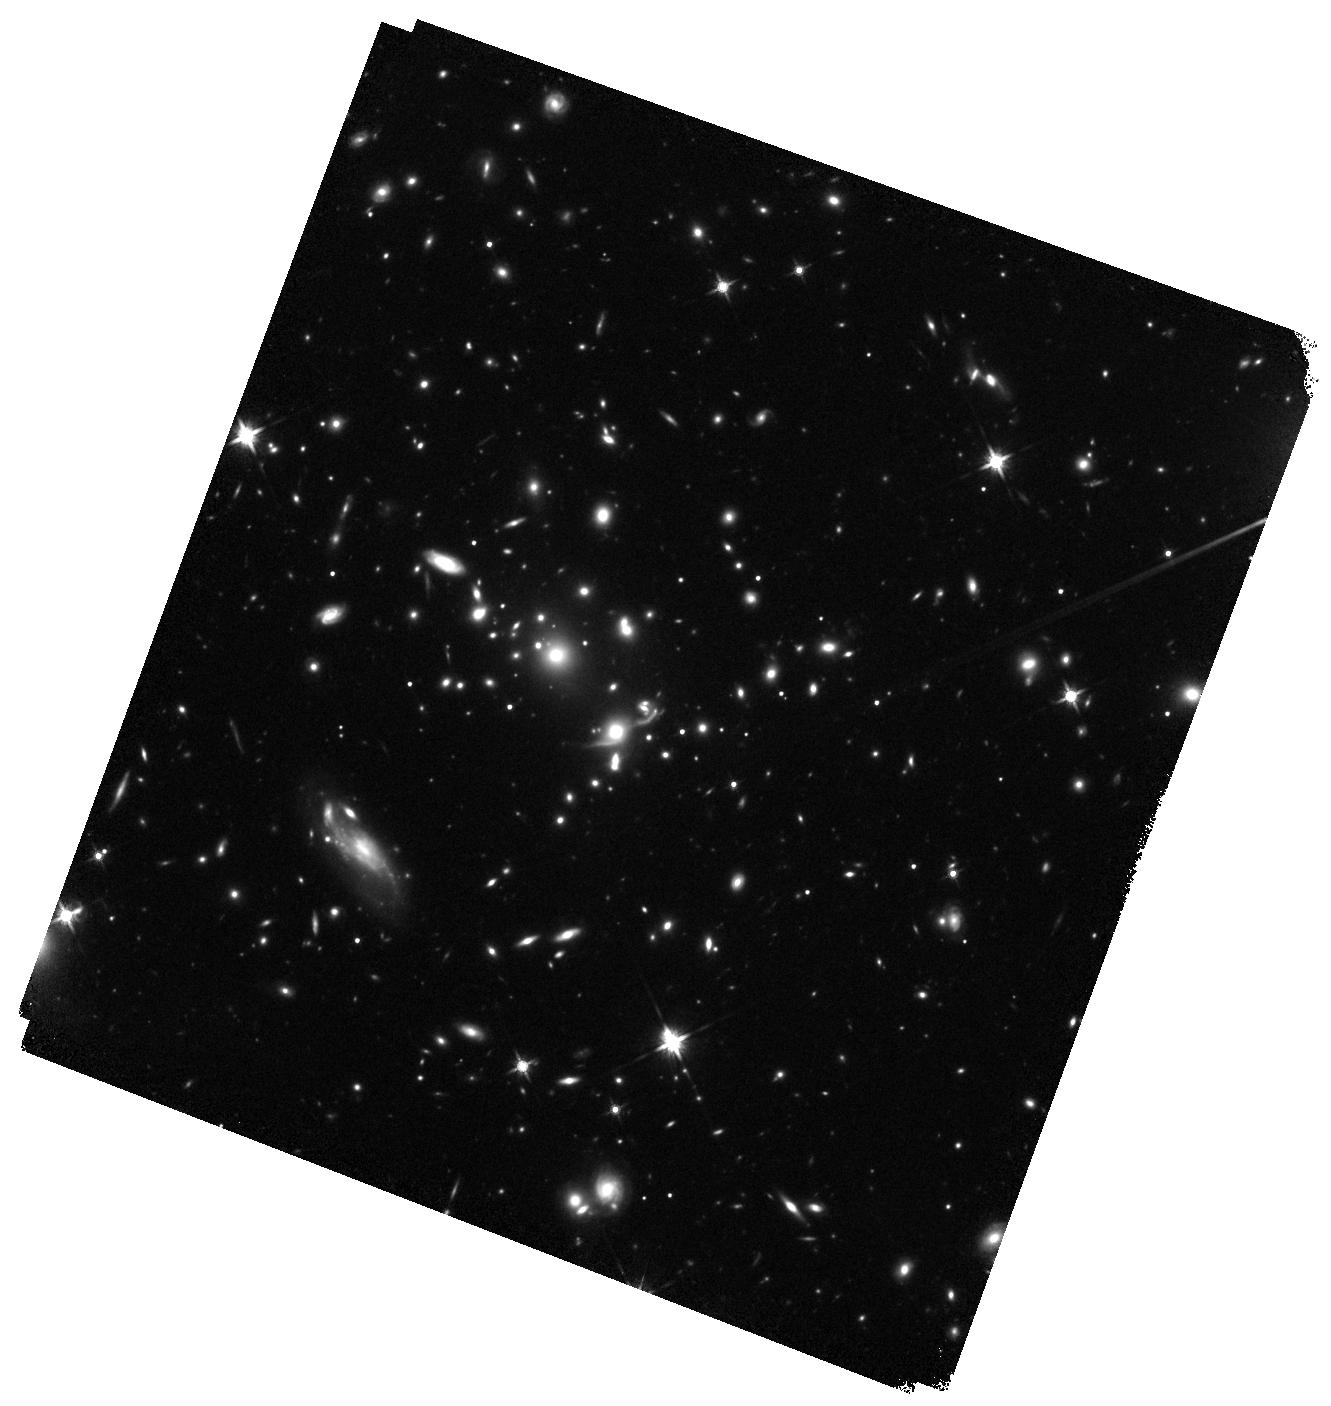
Target: EMACSJ1823.1+7822-E. Instrument: WFC3/IR. Filter: F140W. Exposure: 24 min. Observation ID: hst_15844_12_wfc3_ir_f140w_ie4q12

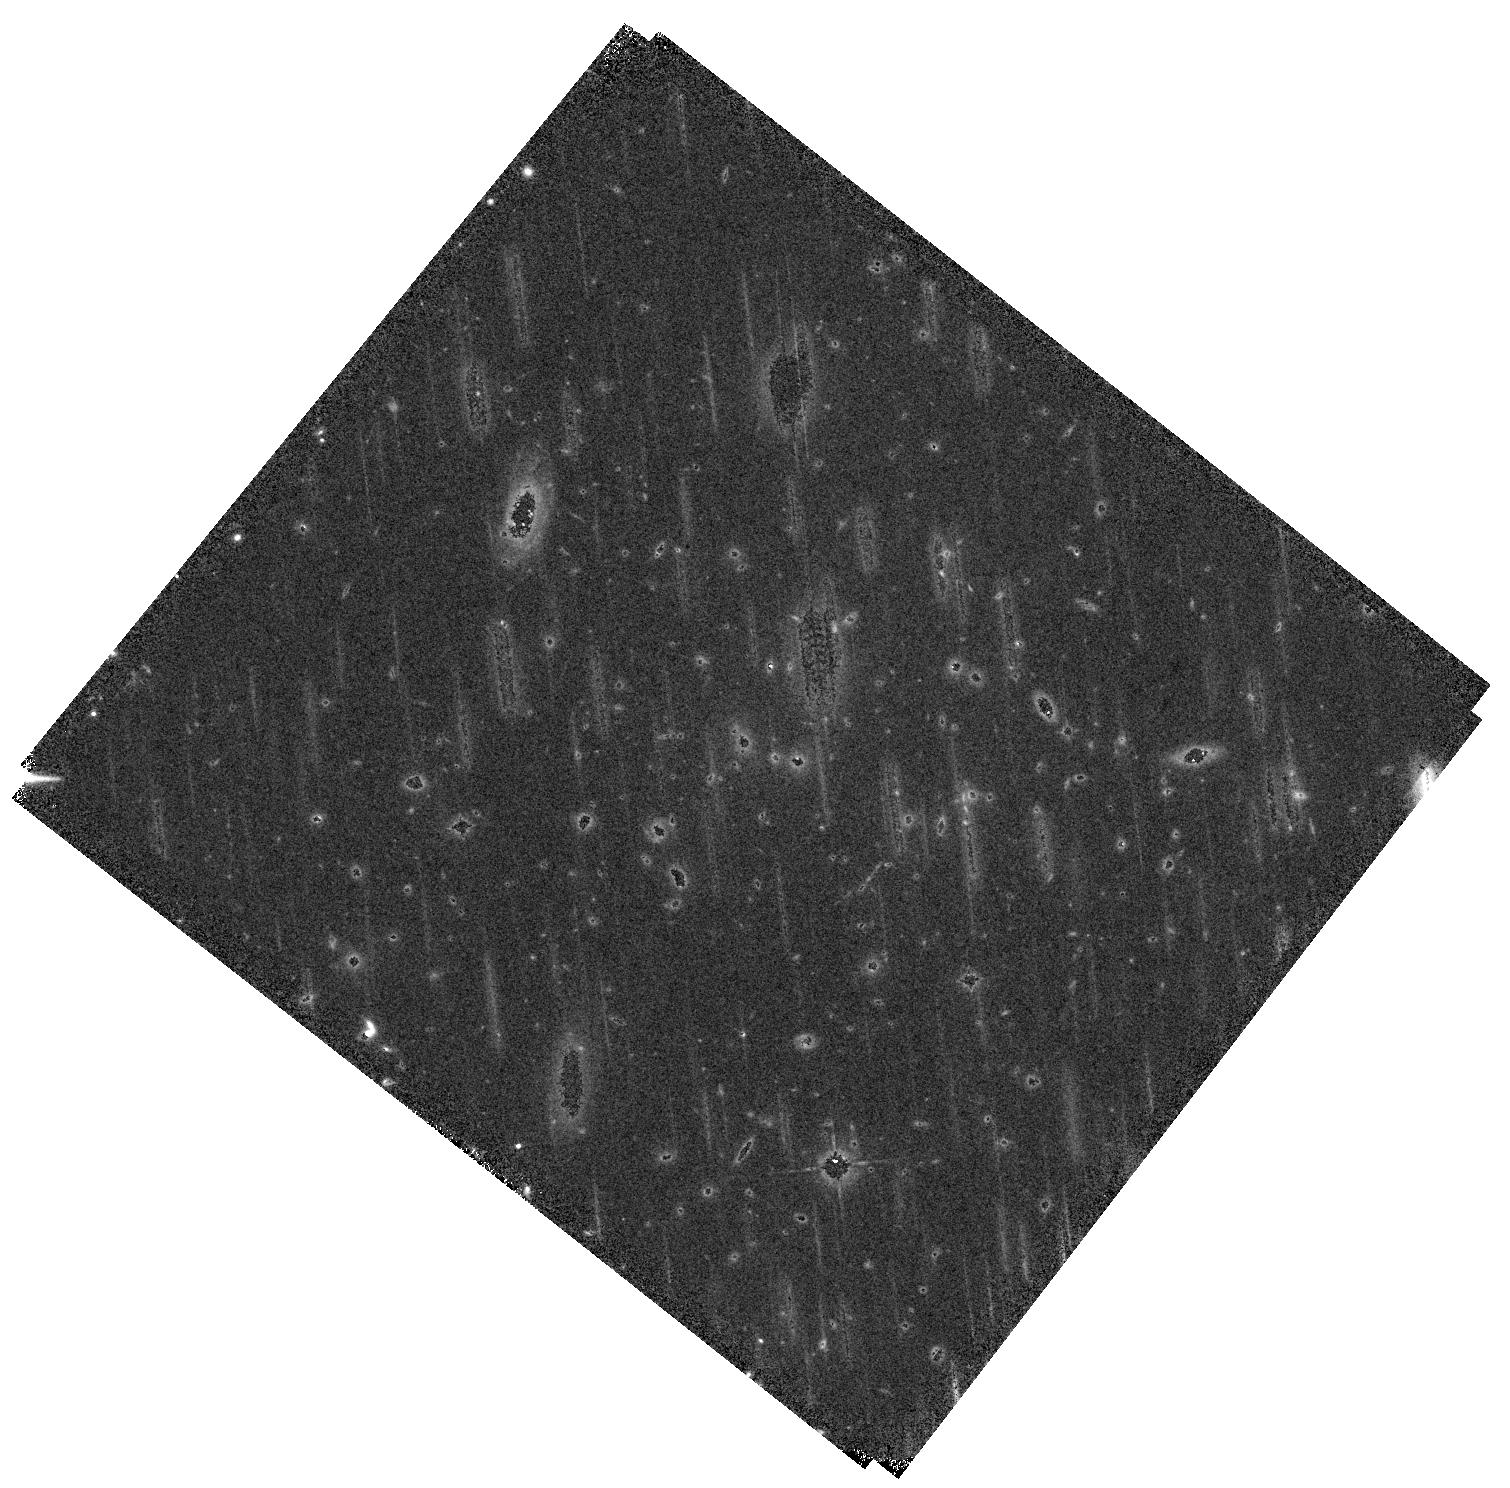
Target: EMACSJ0324.0+2421. Instrument: WFC3/IR. Filter: F105W. Exposure: 22 min. Observation ID: hst_15844_02_wfc3_ir_f105w_ie4q02

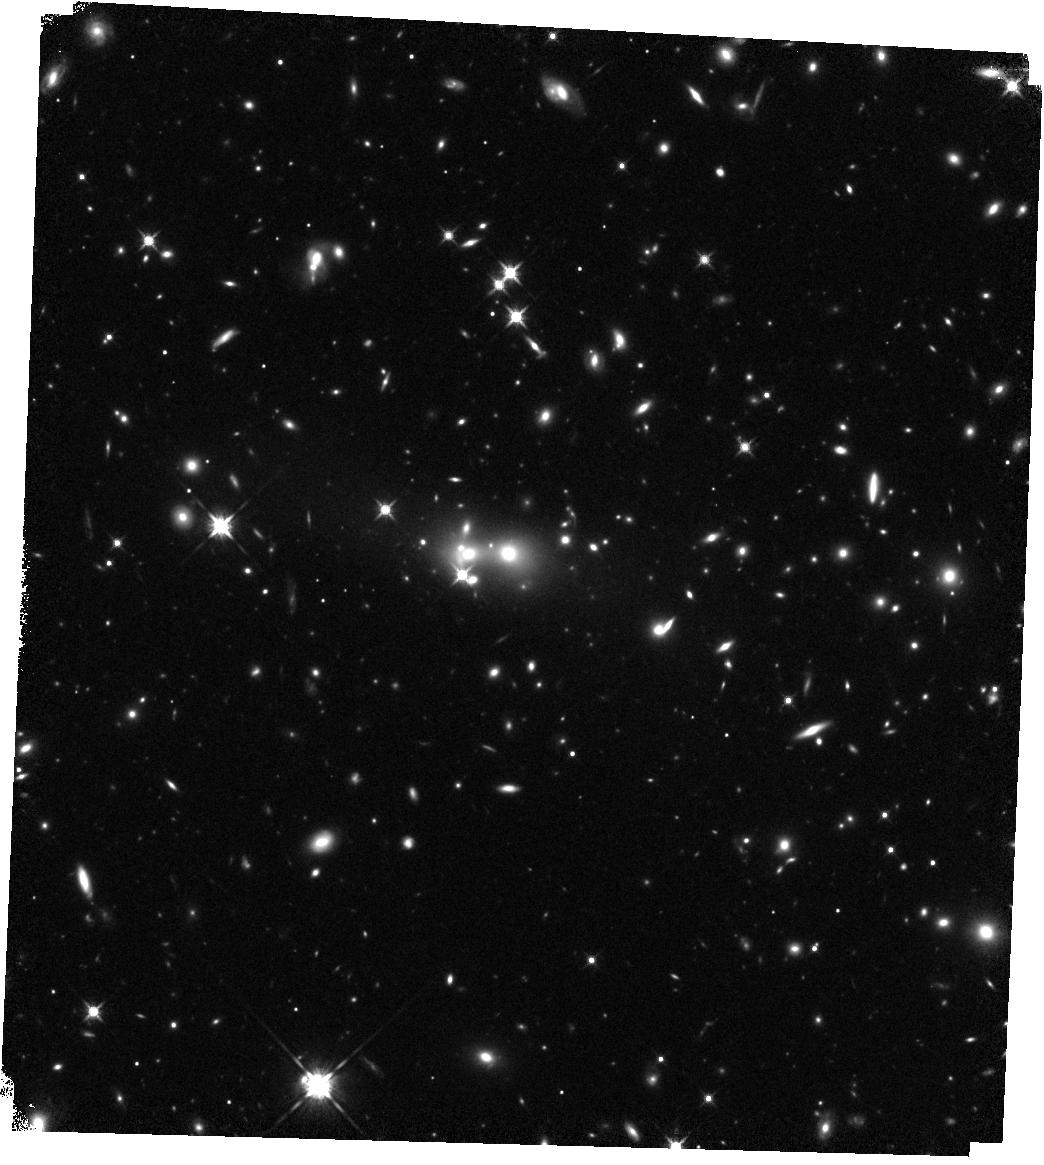
Target: EMACSJ1756.8+4008-E. Instrument: WFC3/IR. Filter: F125W. Exposure: 22 min. Observation ID: hst_15844_09_wfc3_ir_f125w_ie4q09

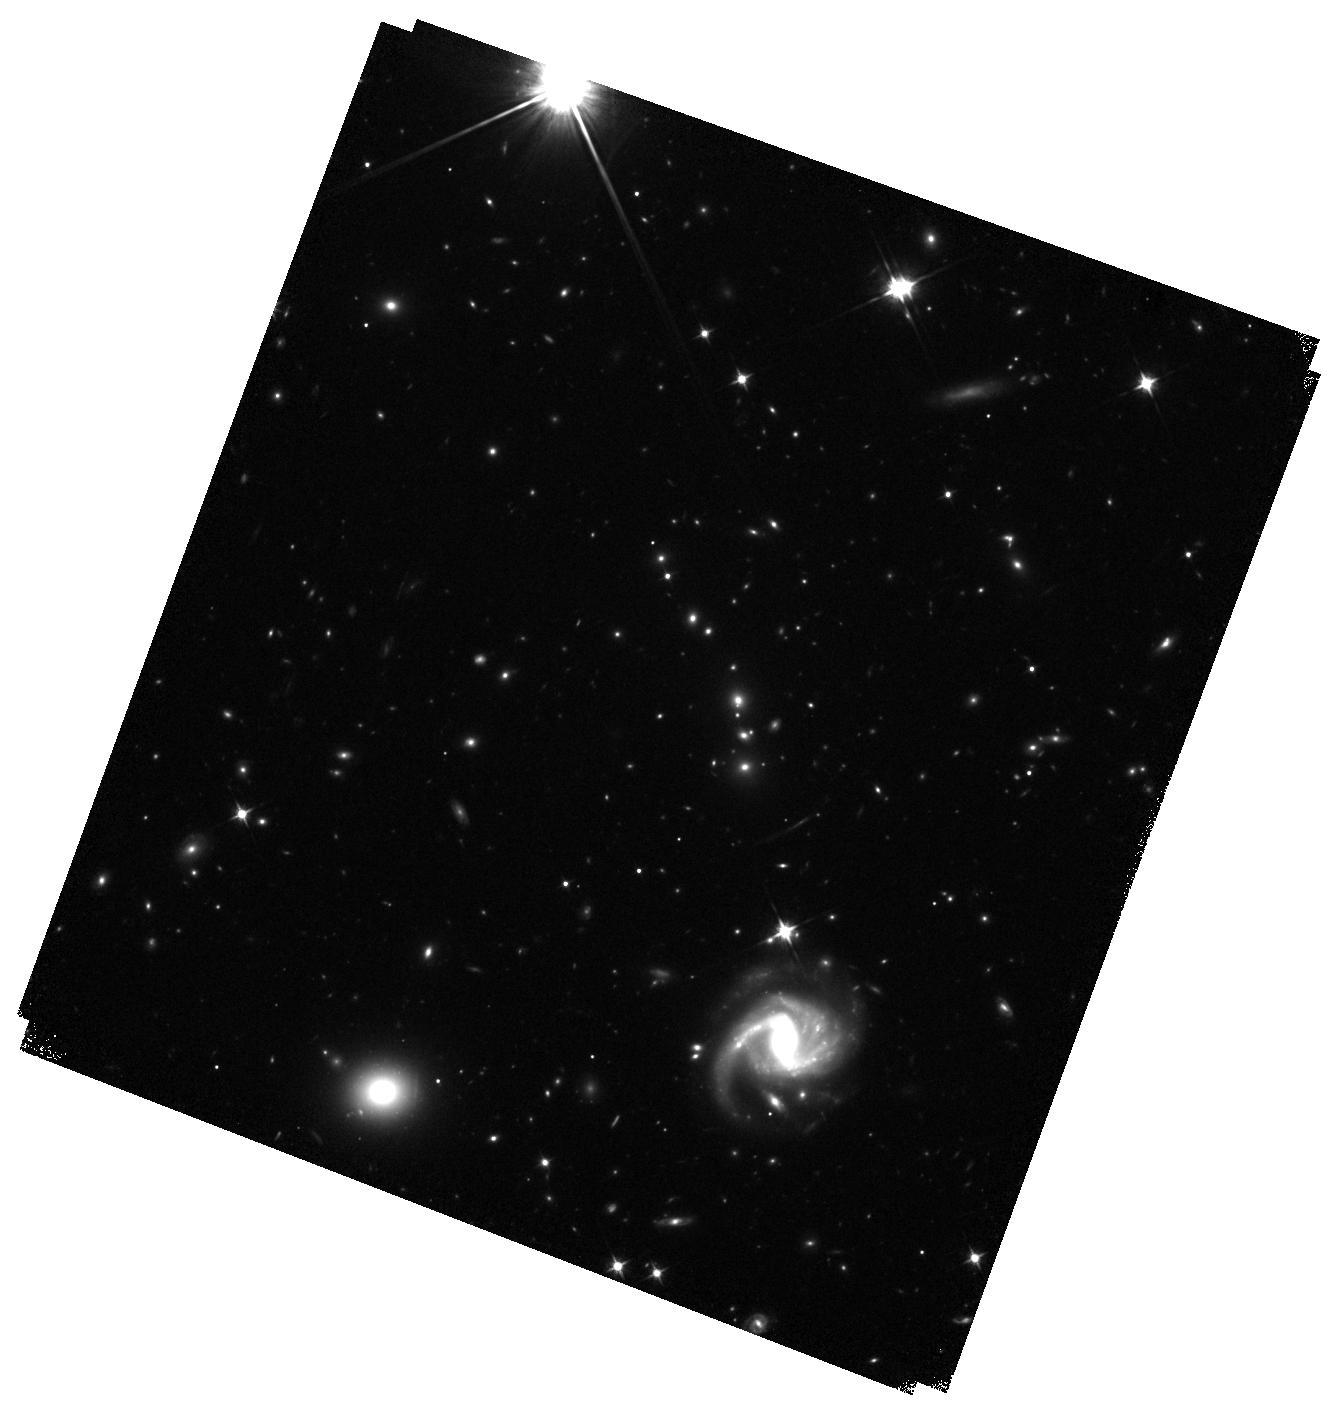
Target: EMACSJ1823.1+7822-W. Instrument: WFC3/IR. Filter: F105W. Exposure: 24 min. Observation ID: hst_15844_13_wfc3_ir_f105w_ie4q13

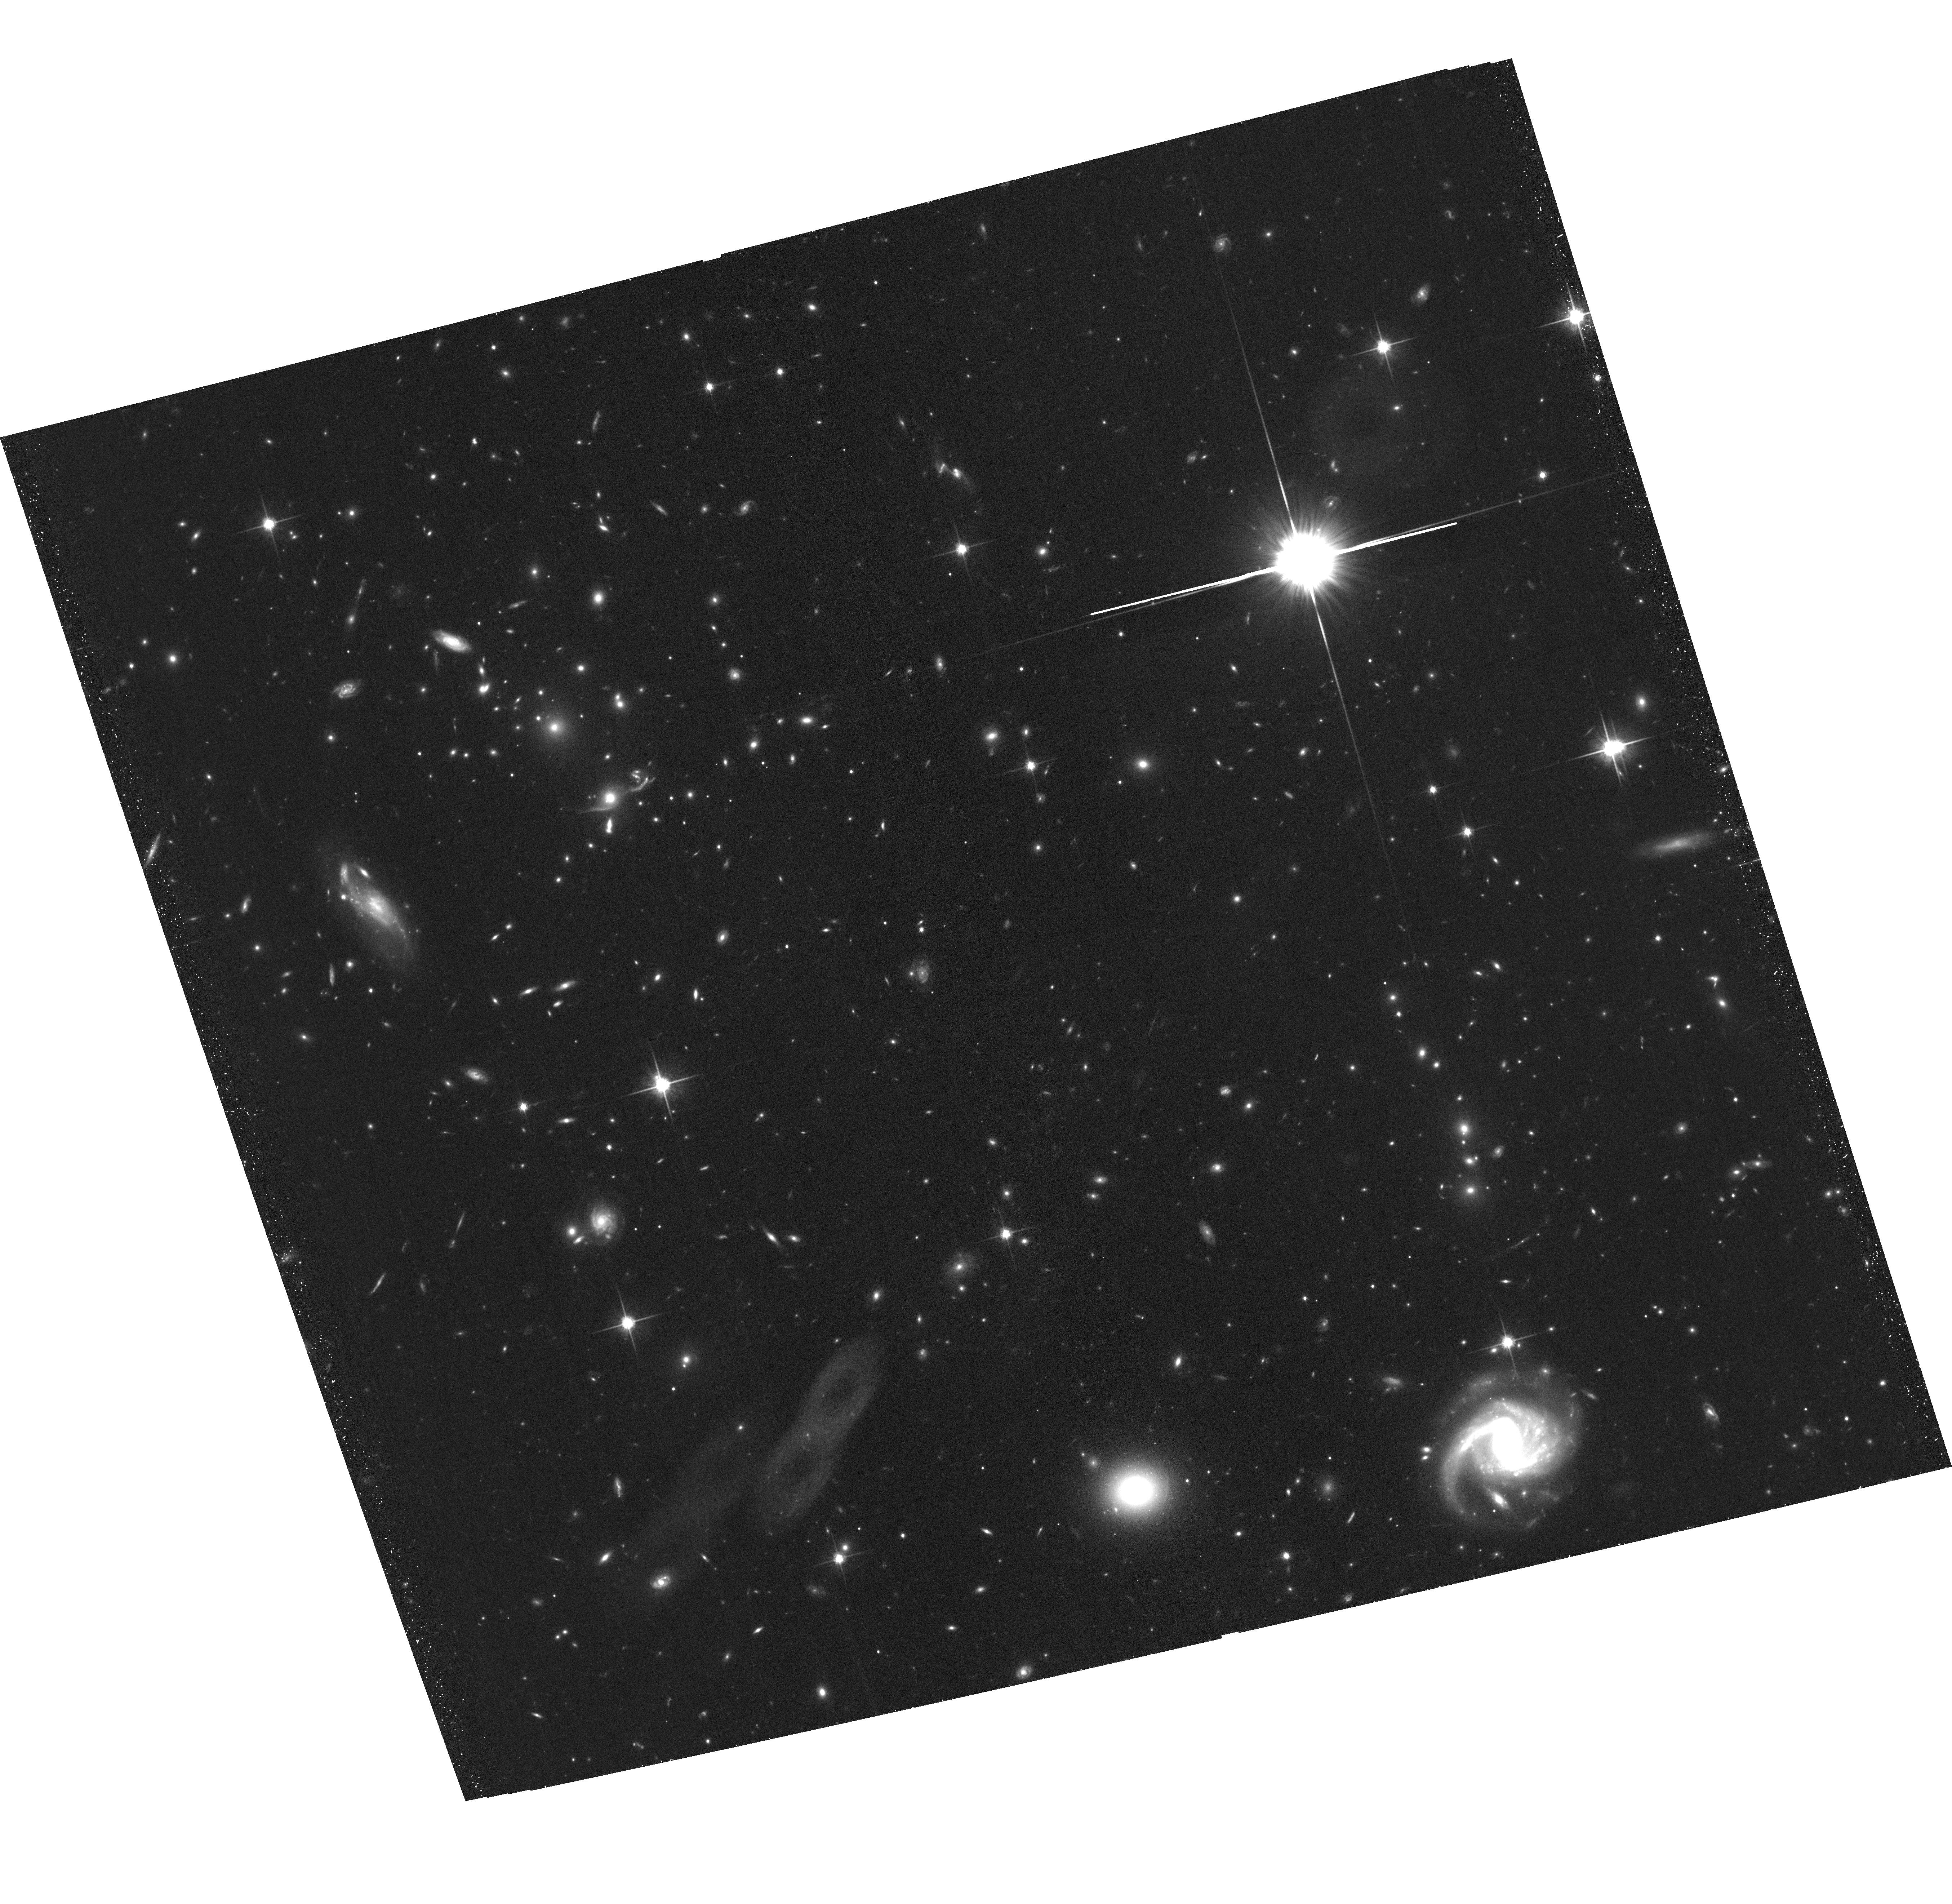
Target: EMACSJ1823.1+7822. Instrument: ACS/WFC. Filter: F814W. Exposure: 42 min. Observation ID: hst_15844_11_acs_wfc_f814w_je4q11

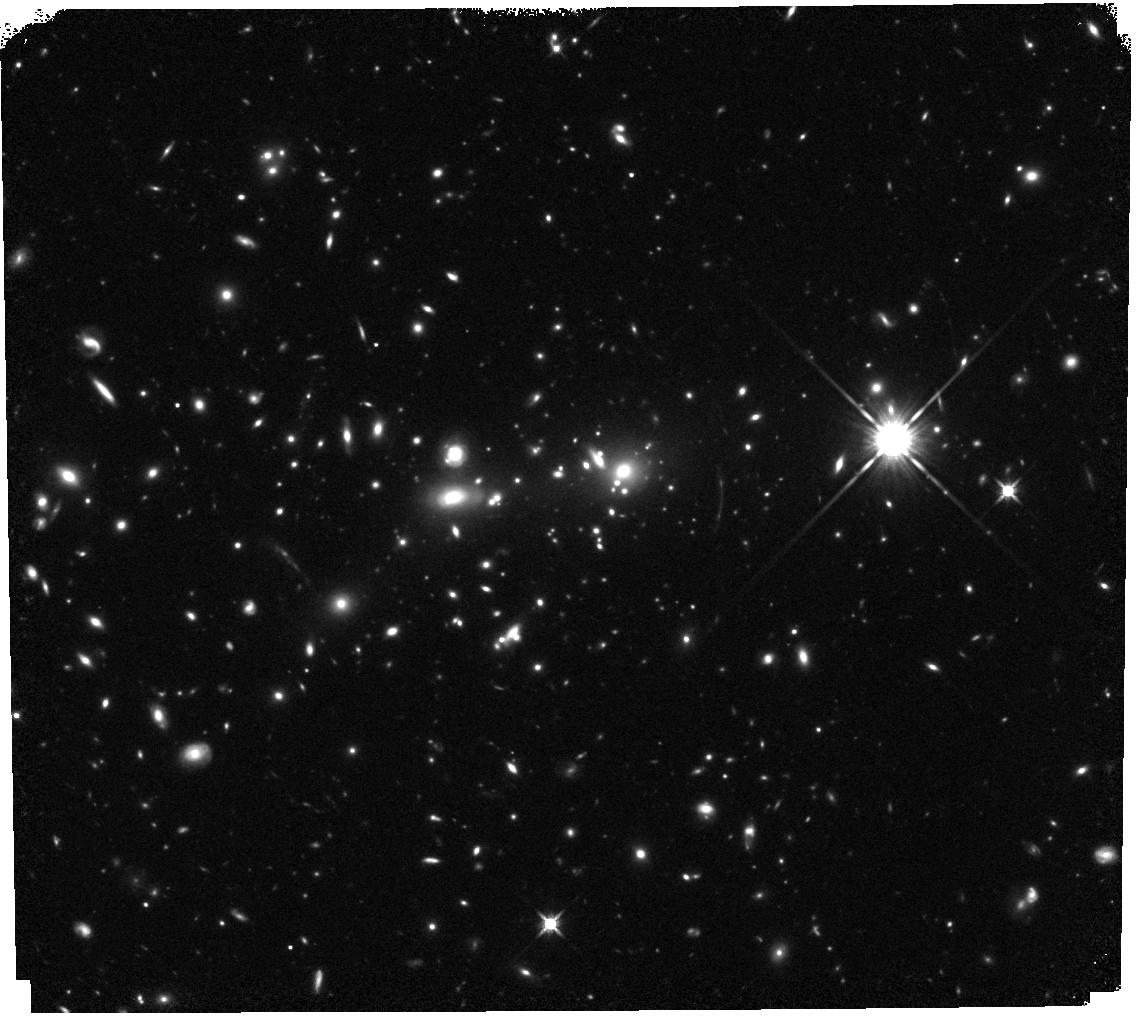
Target: EMACSJ1353.7+4329. Instrument: WFC3/IR. Filter: F140W. Exposure: 22 min. Observation ID: hst_15844_04_wfc3_ir_f140w_ie4q04

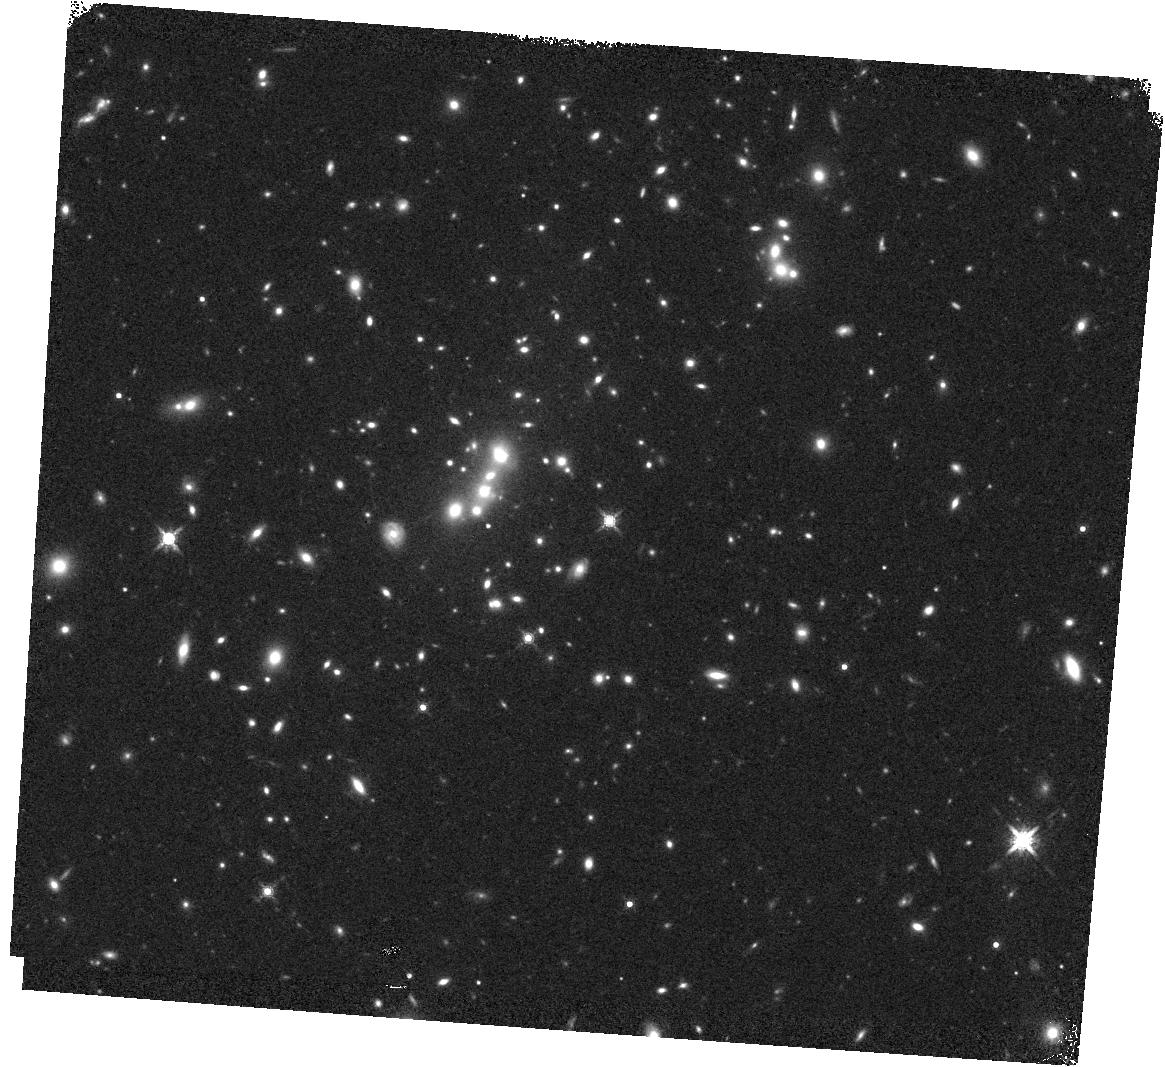
Target: EMACSJ1527.6+2044-COPY. Instrument: WFC3/IR. Filter: F160W. Exposure: 10 min. Observation ID: hst_15844_06_wfc3_ir_f160w_ie4q06

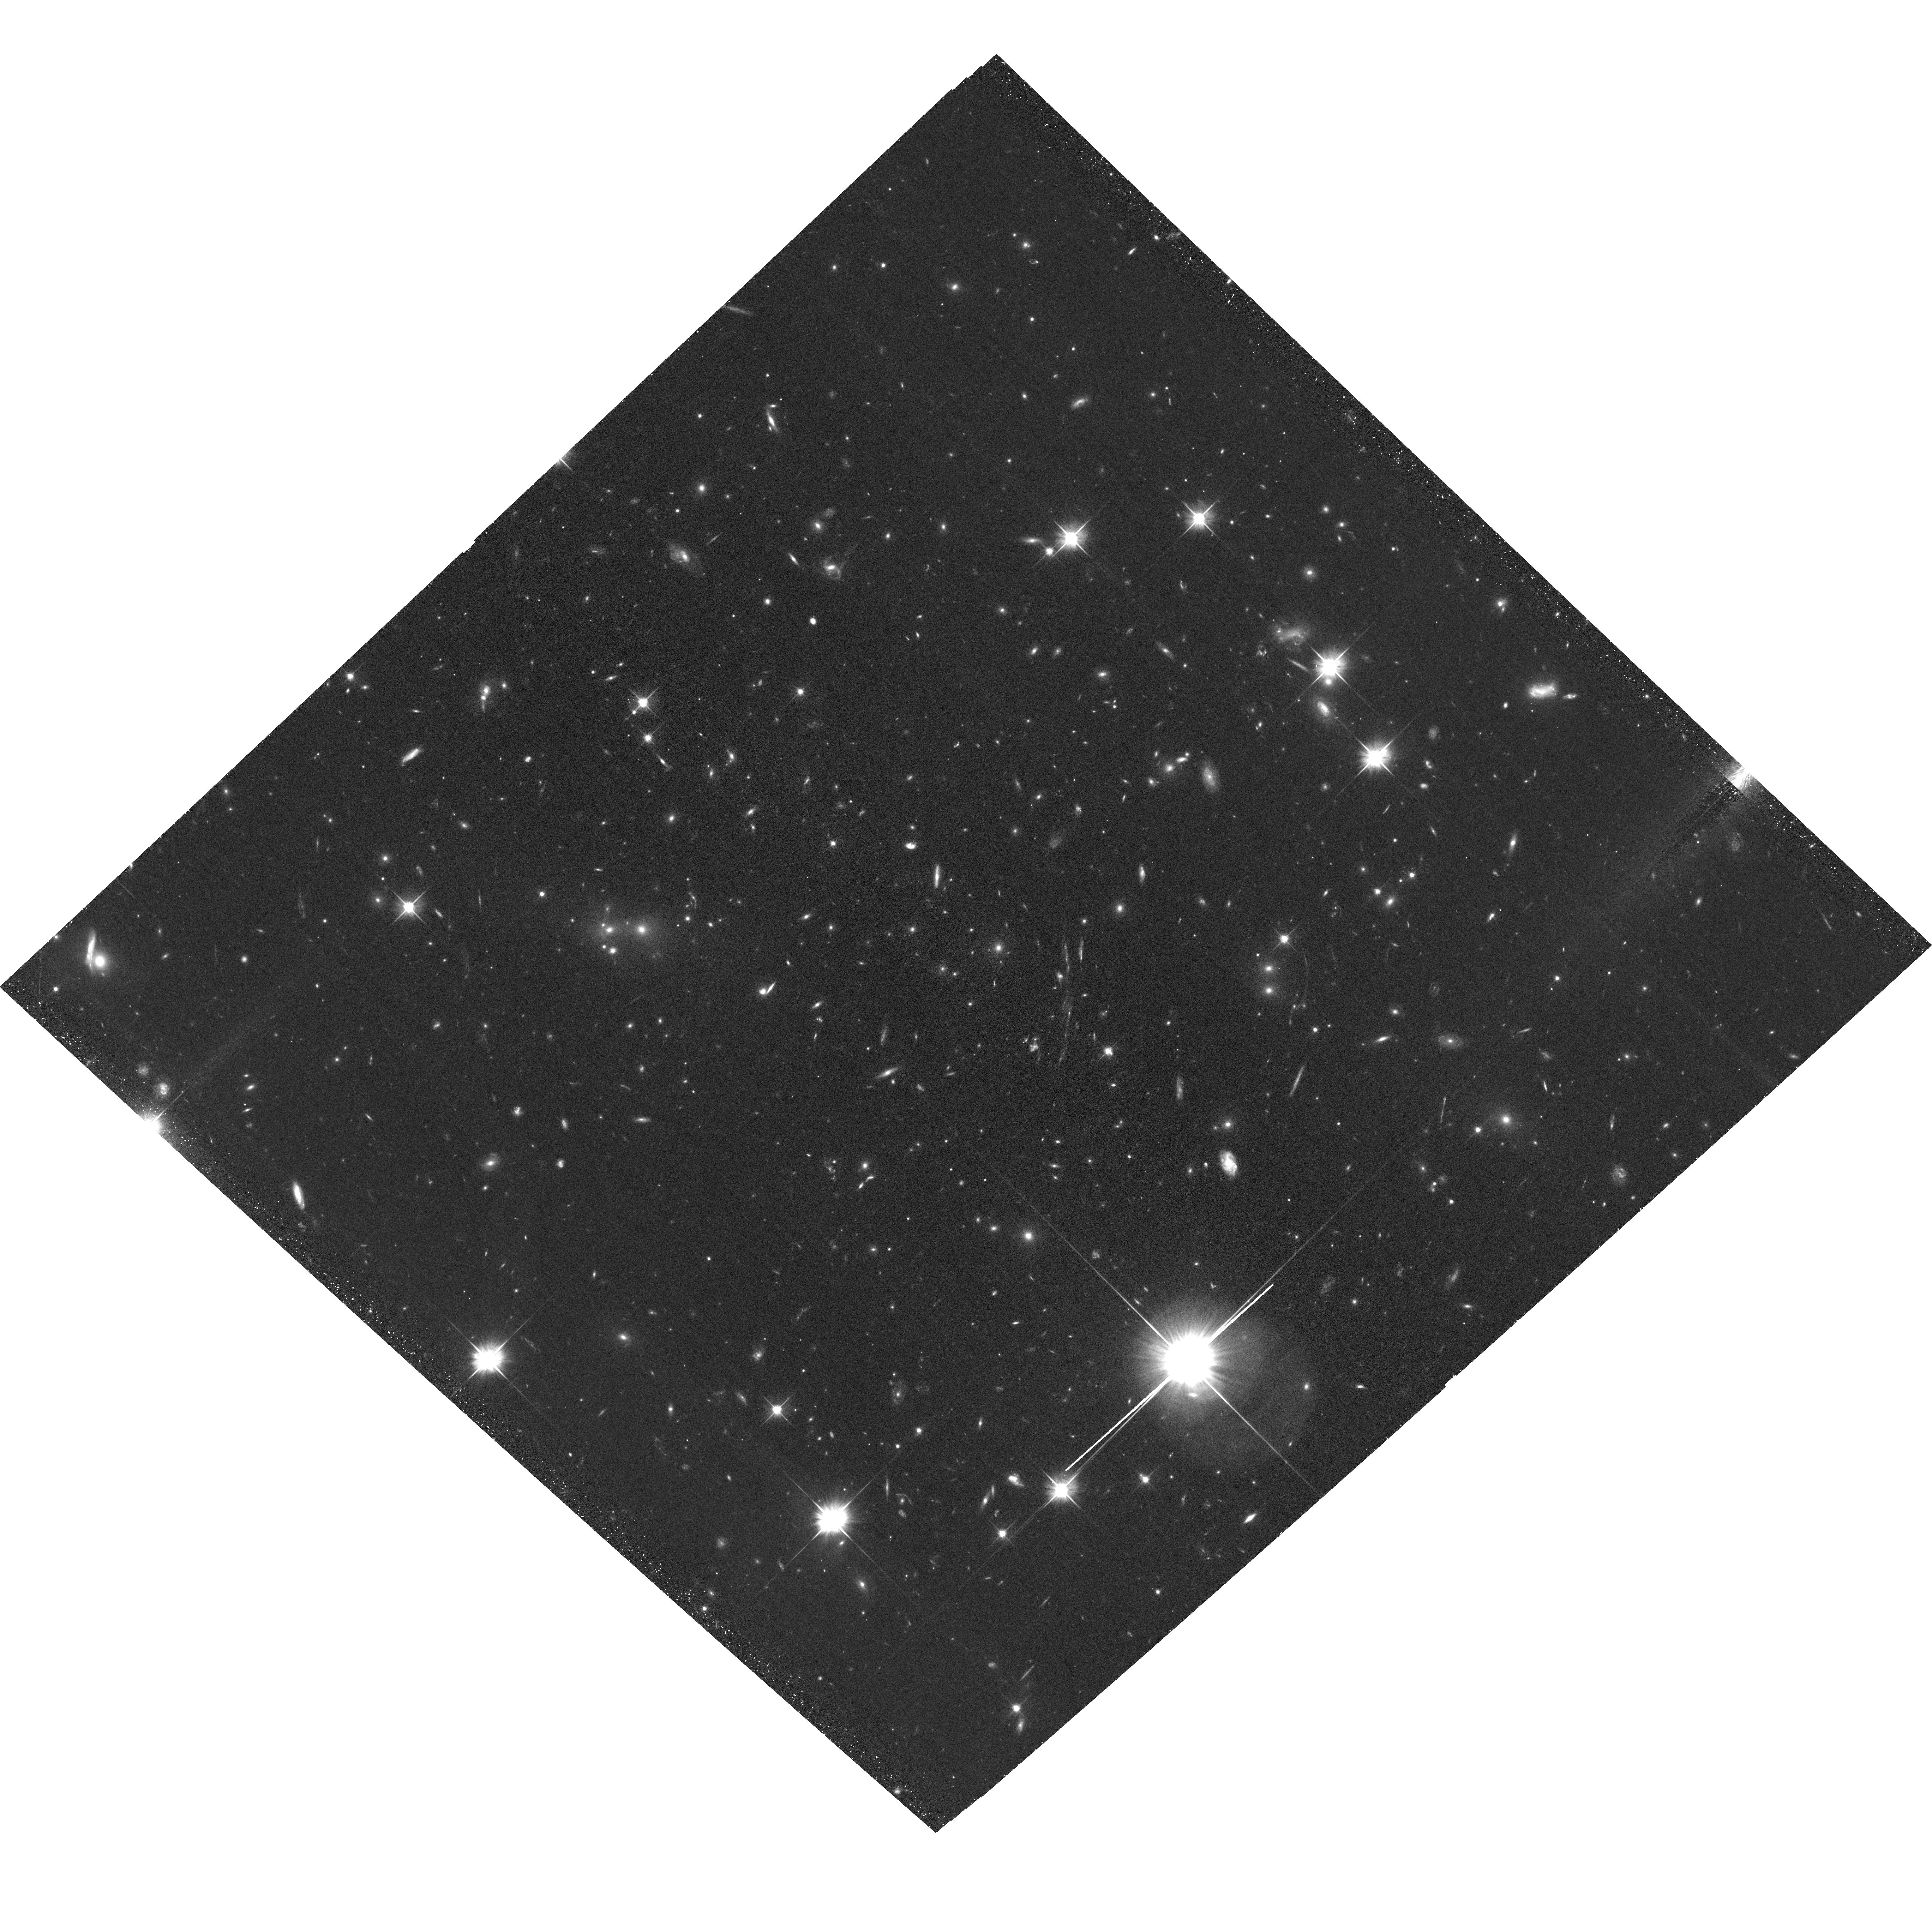
Target: EMACSJ1756.8+4008. Instrument: ACS/WFC. Filter: F606W. Exposure: 37 min. Observation ID: hst_15844_08_acs_wfc_f606w_je4q08

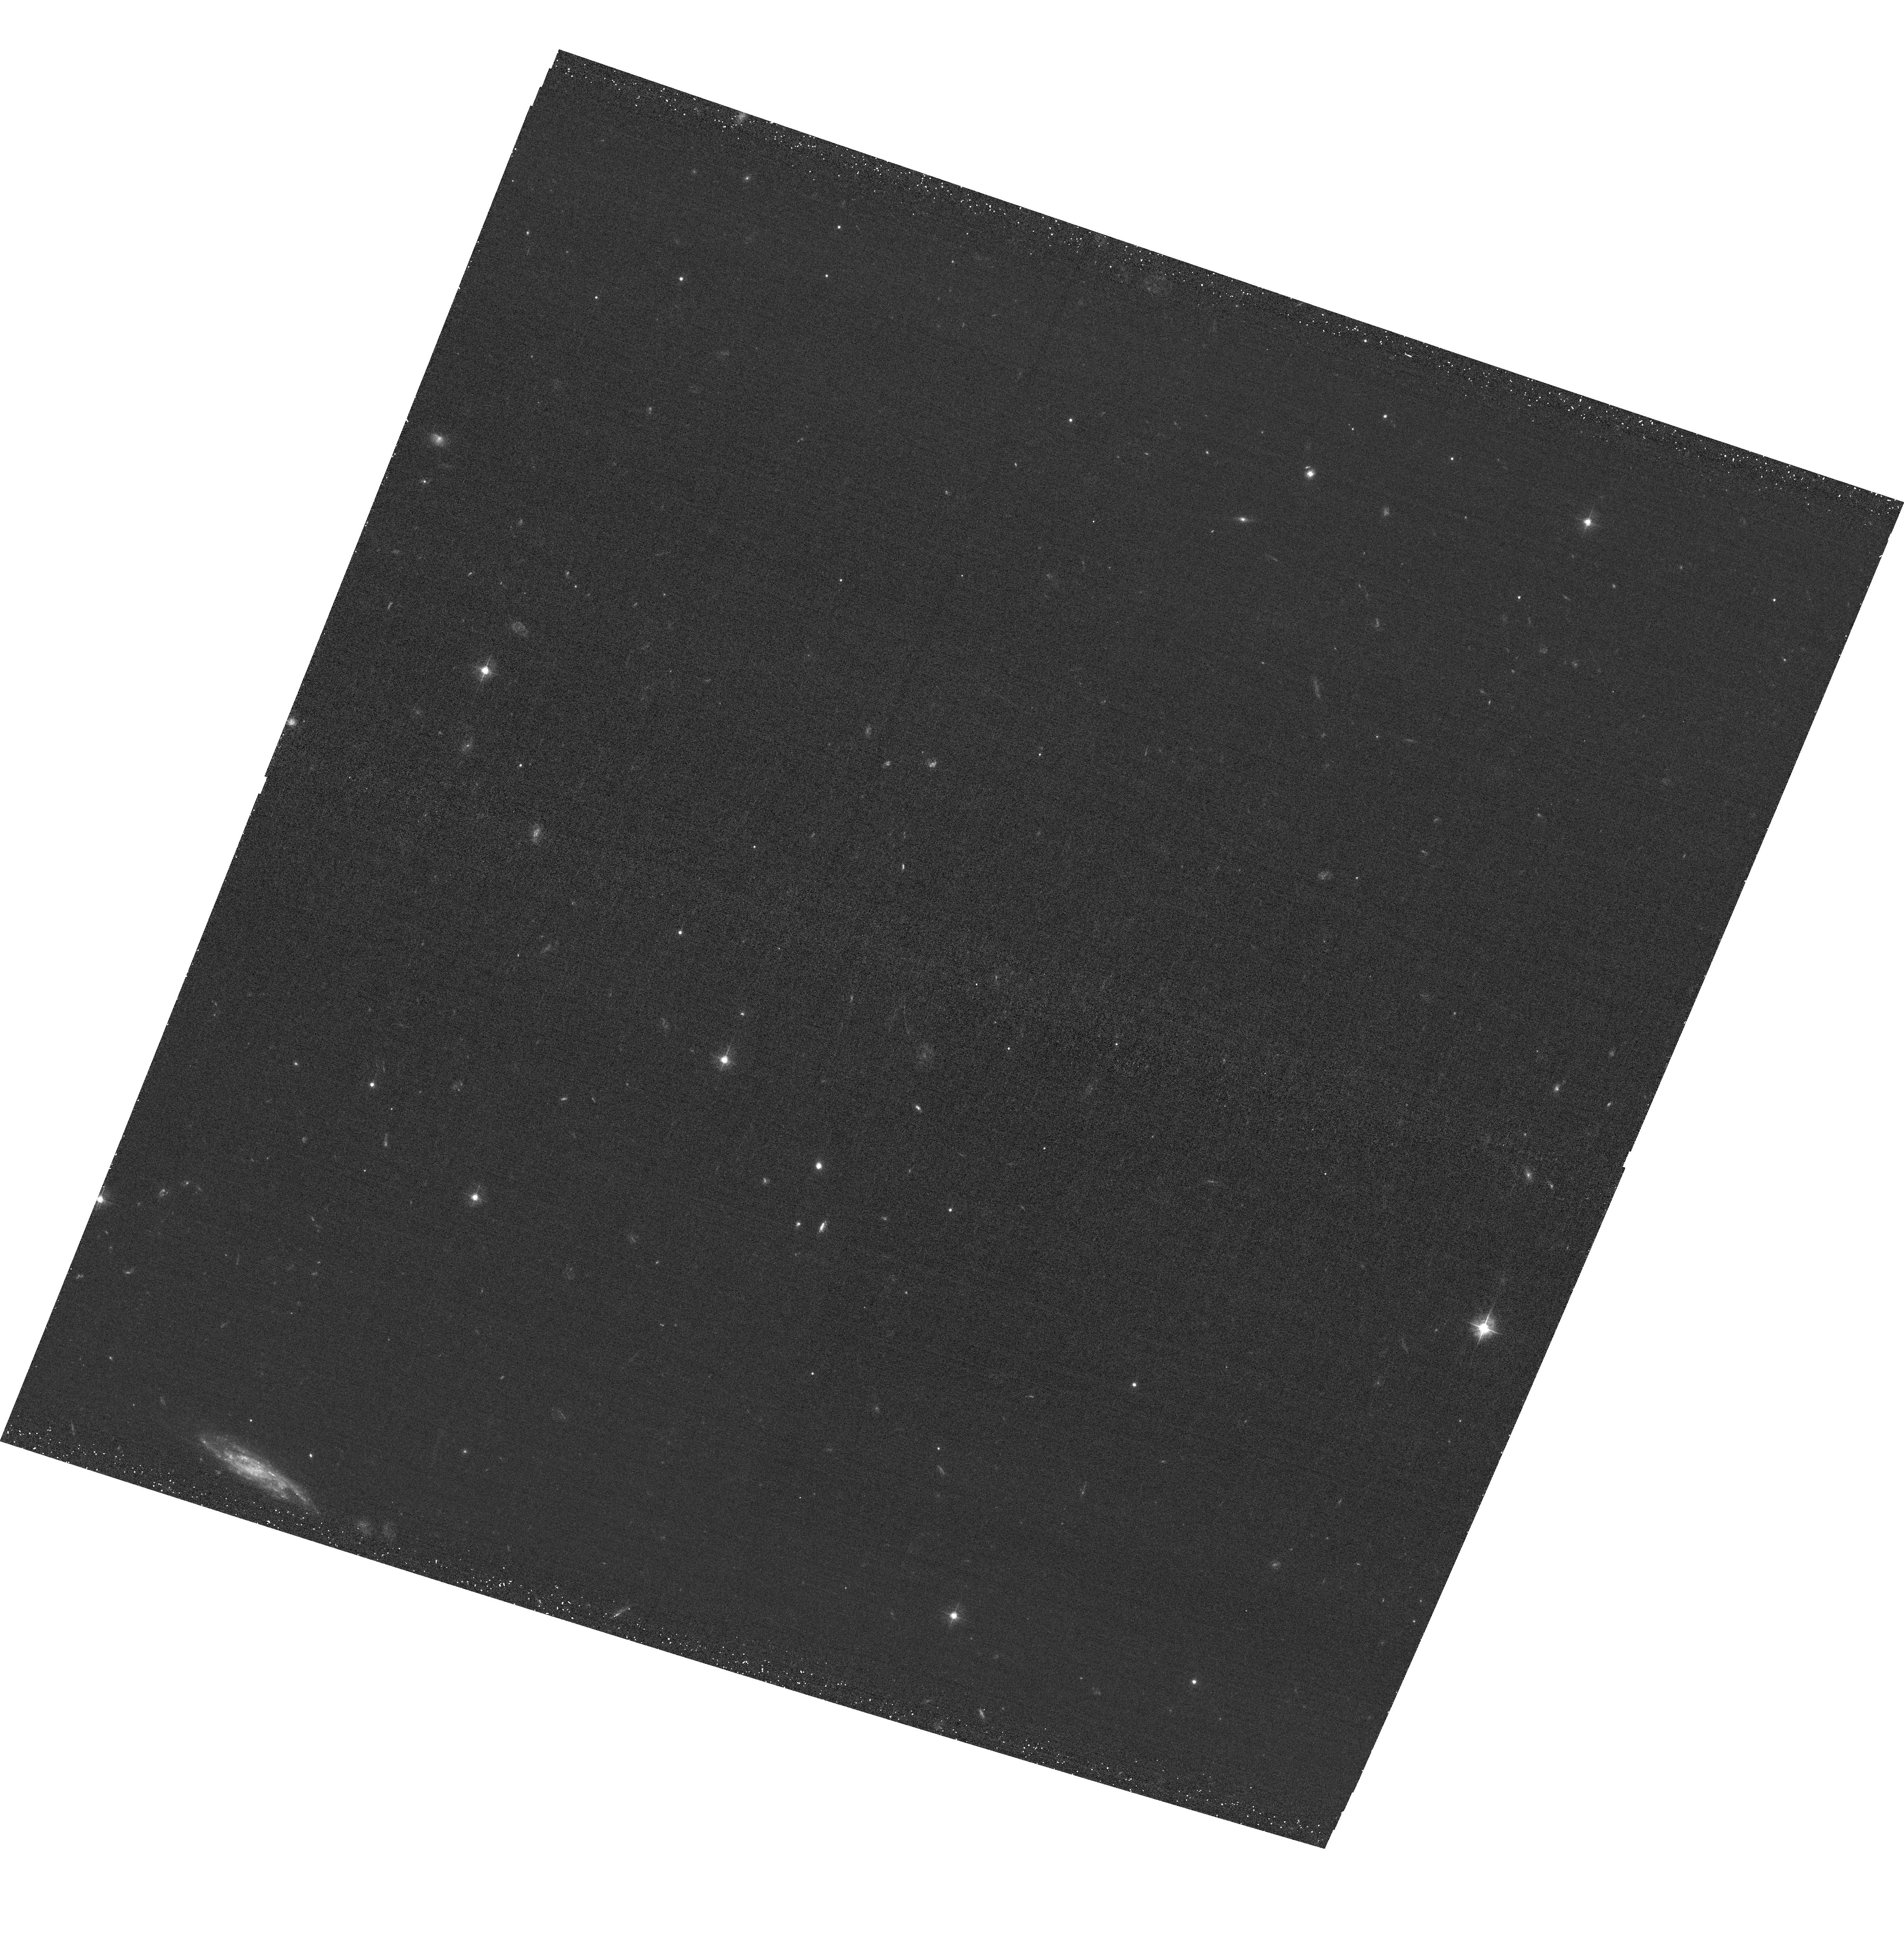
Target: EMACSJ1527.6+2044. Instrument: ACS/WFC. Filter: F435W. Exposure: 35 min. Observation ID: hst_15844_05_acs_wfc_f435w_je4q05

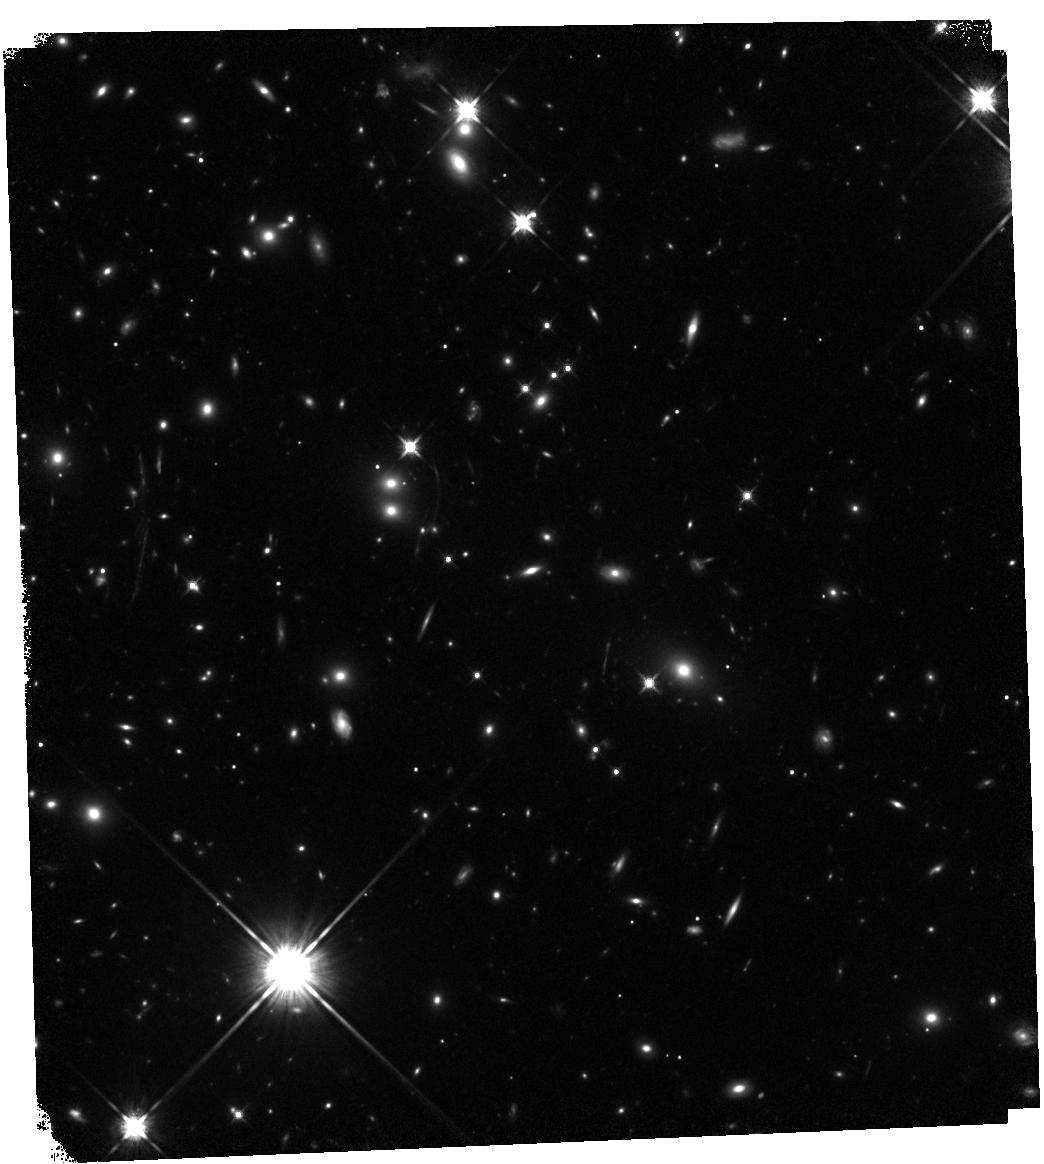
Target: EMACSJ1756.8+4008-W. Instrument: WFC3/IR. Filter: F125W. Exposure: 22 min. Observation ID: hst_15844_10_wfc3_ir_f125w_ie4q10

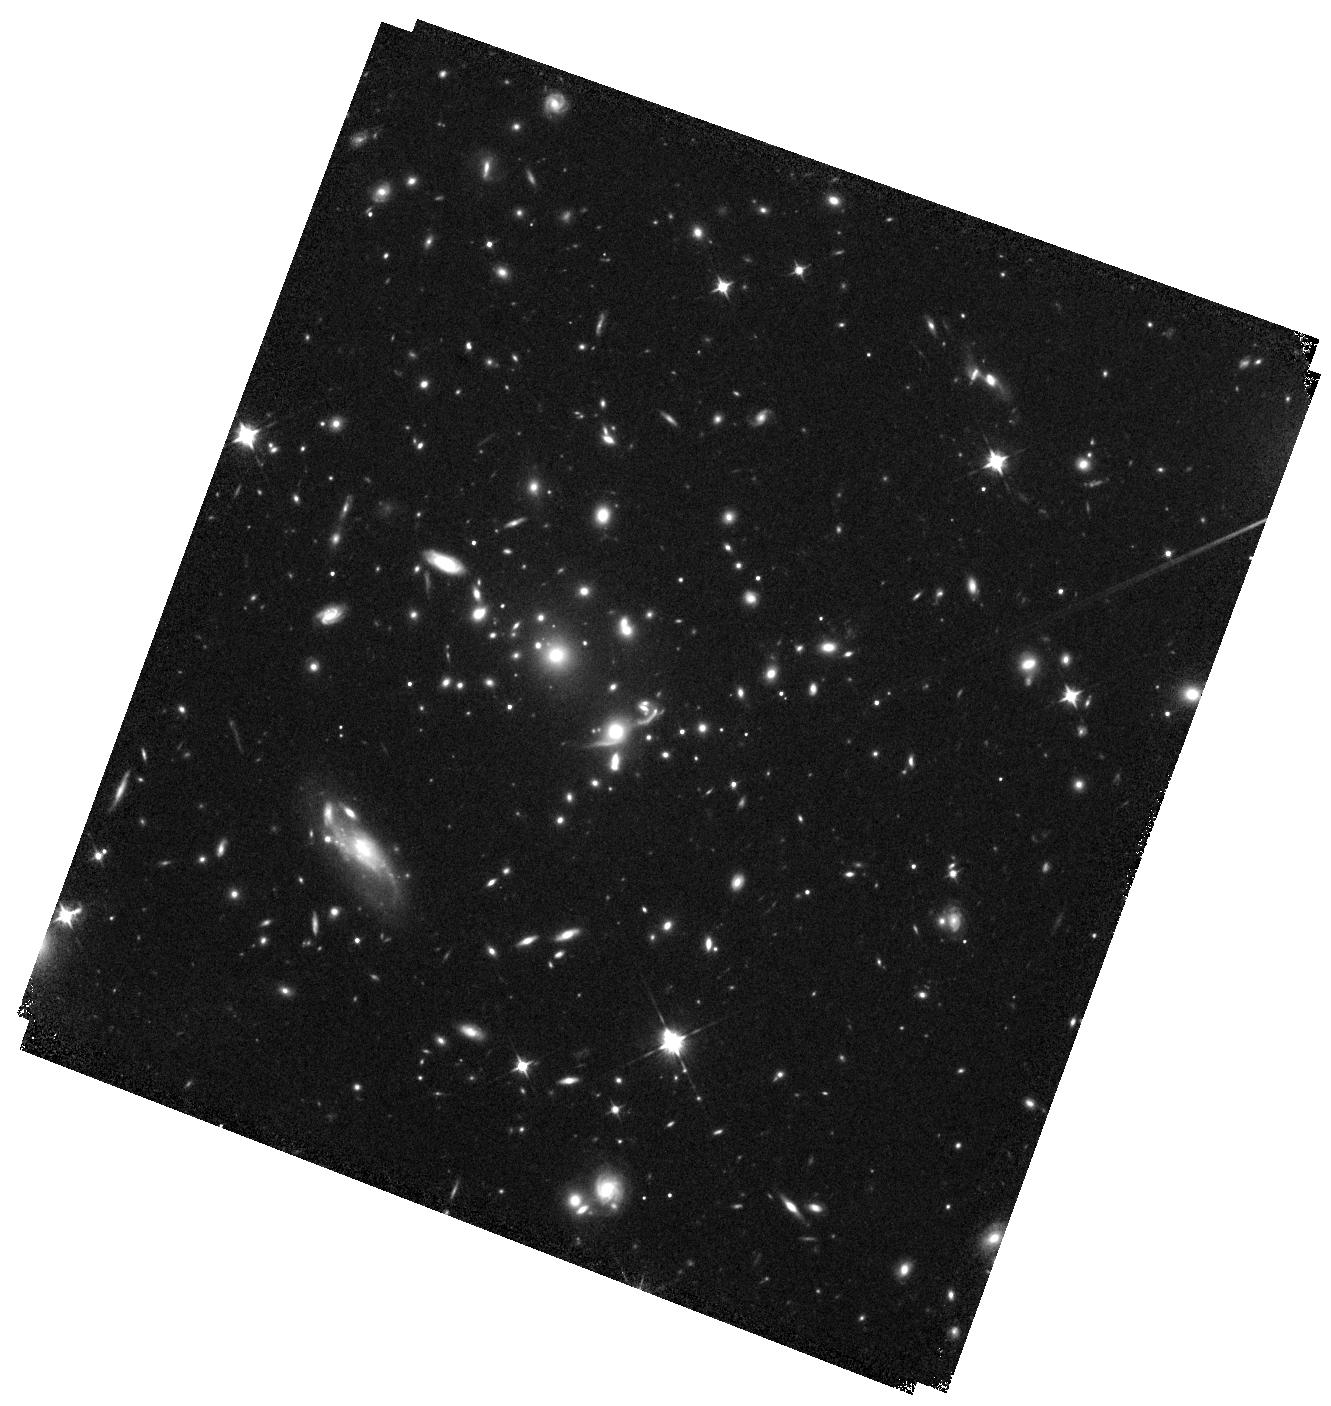
Target: EMACSJ1823.1+7822-E. Instrument: WFC3/IR. Filter: F105W. Exposure: 24 min. Observation ID: hst_15844_12_wfc3_ir_f105w_ie4q12

Monsters in the making: extreme cluster mergers at z>0.5 (PI: Ebeling, Harald)

We propose multi-passband observations of five exceptional galaxy clusters at z>0.5 discovered by the eMACS project, in order to map their gravitational-lensing strength and determine the merger phase and geometry, thereby assessing their potential for future, extremely deep lensing and structure evolution studies in the era of 30m telescopes and JWST. In recognition of the fact that the vast majority of powerful cluster lenses are active mergers, we selected our targets to be dynamically highly disturbed systems with X-ray luminosities and velocity dispersions rivaling those of MACSJ0717.5+3745, the most powerful cluster lens known. Although some HST data exist for our targets, deeper and wider observations are indispensable for the identification of multi-image systems over the full extent of the strong-lensing regime of these potential monster lenses. In conjunction with supporting Chandra observations also requested here, the proposed HST imaging project will (1) provide robust estimates of our targets' lensing strength, (2) establish the temporal phase of the collision, and (3) yield tentative constraints on the collisional properties of dark matter from the offsets between the X-ray and dark-matter peaks. By evaluating the power and potential of these newly discovered, extreme systems, the proposed project stands to add HFF-caliber cluster targets in a critical, yet hitherto poorly sampled and explored mass and redshift regime.